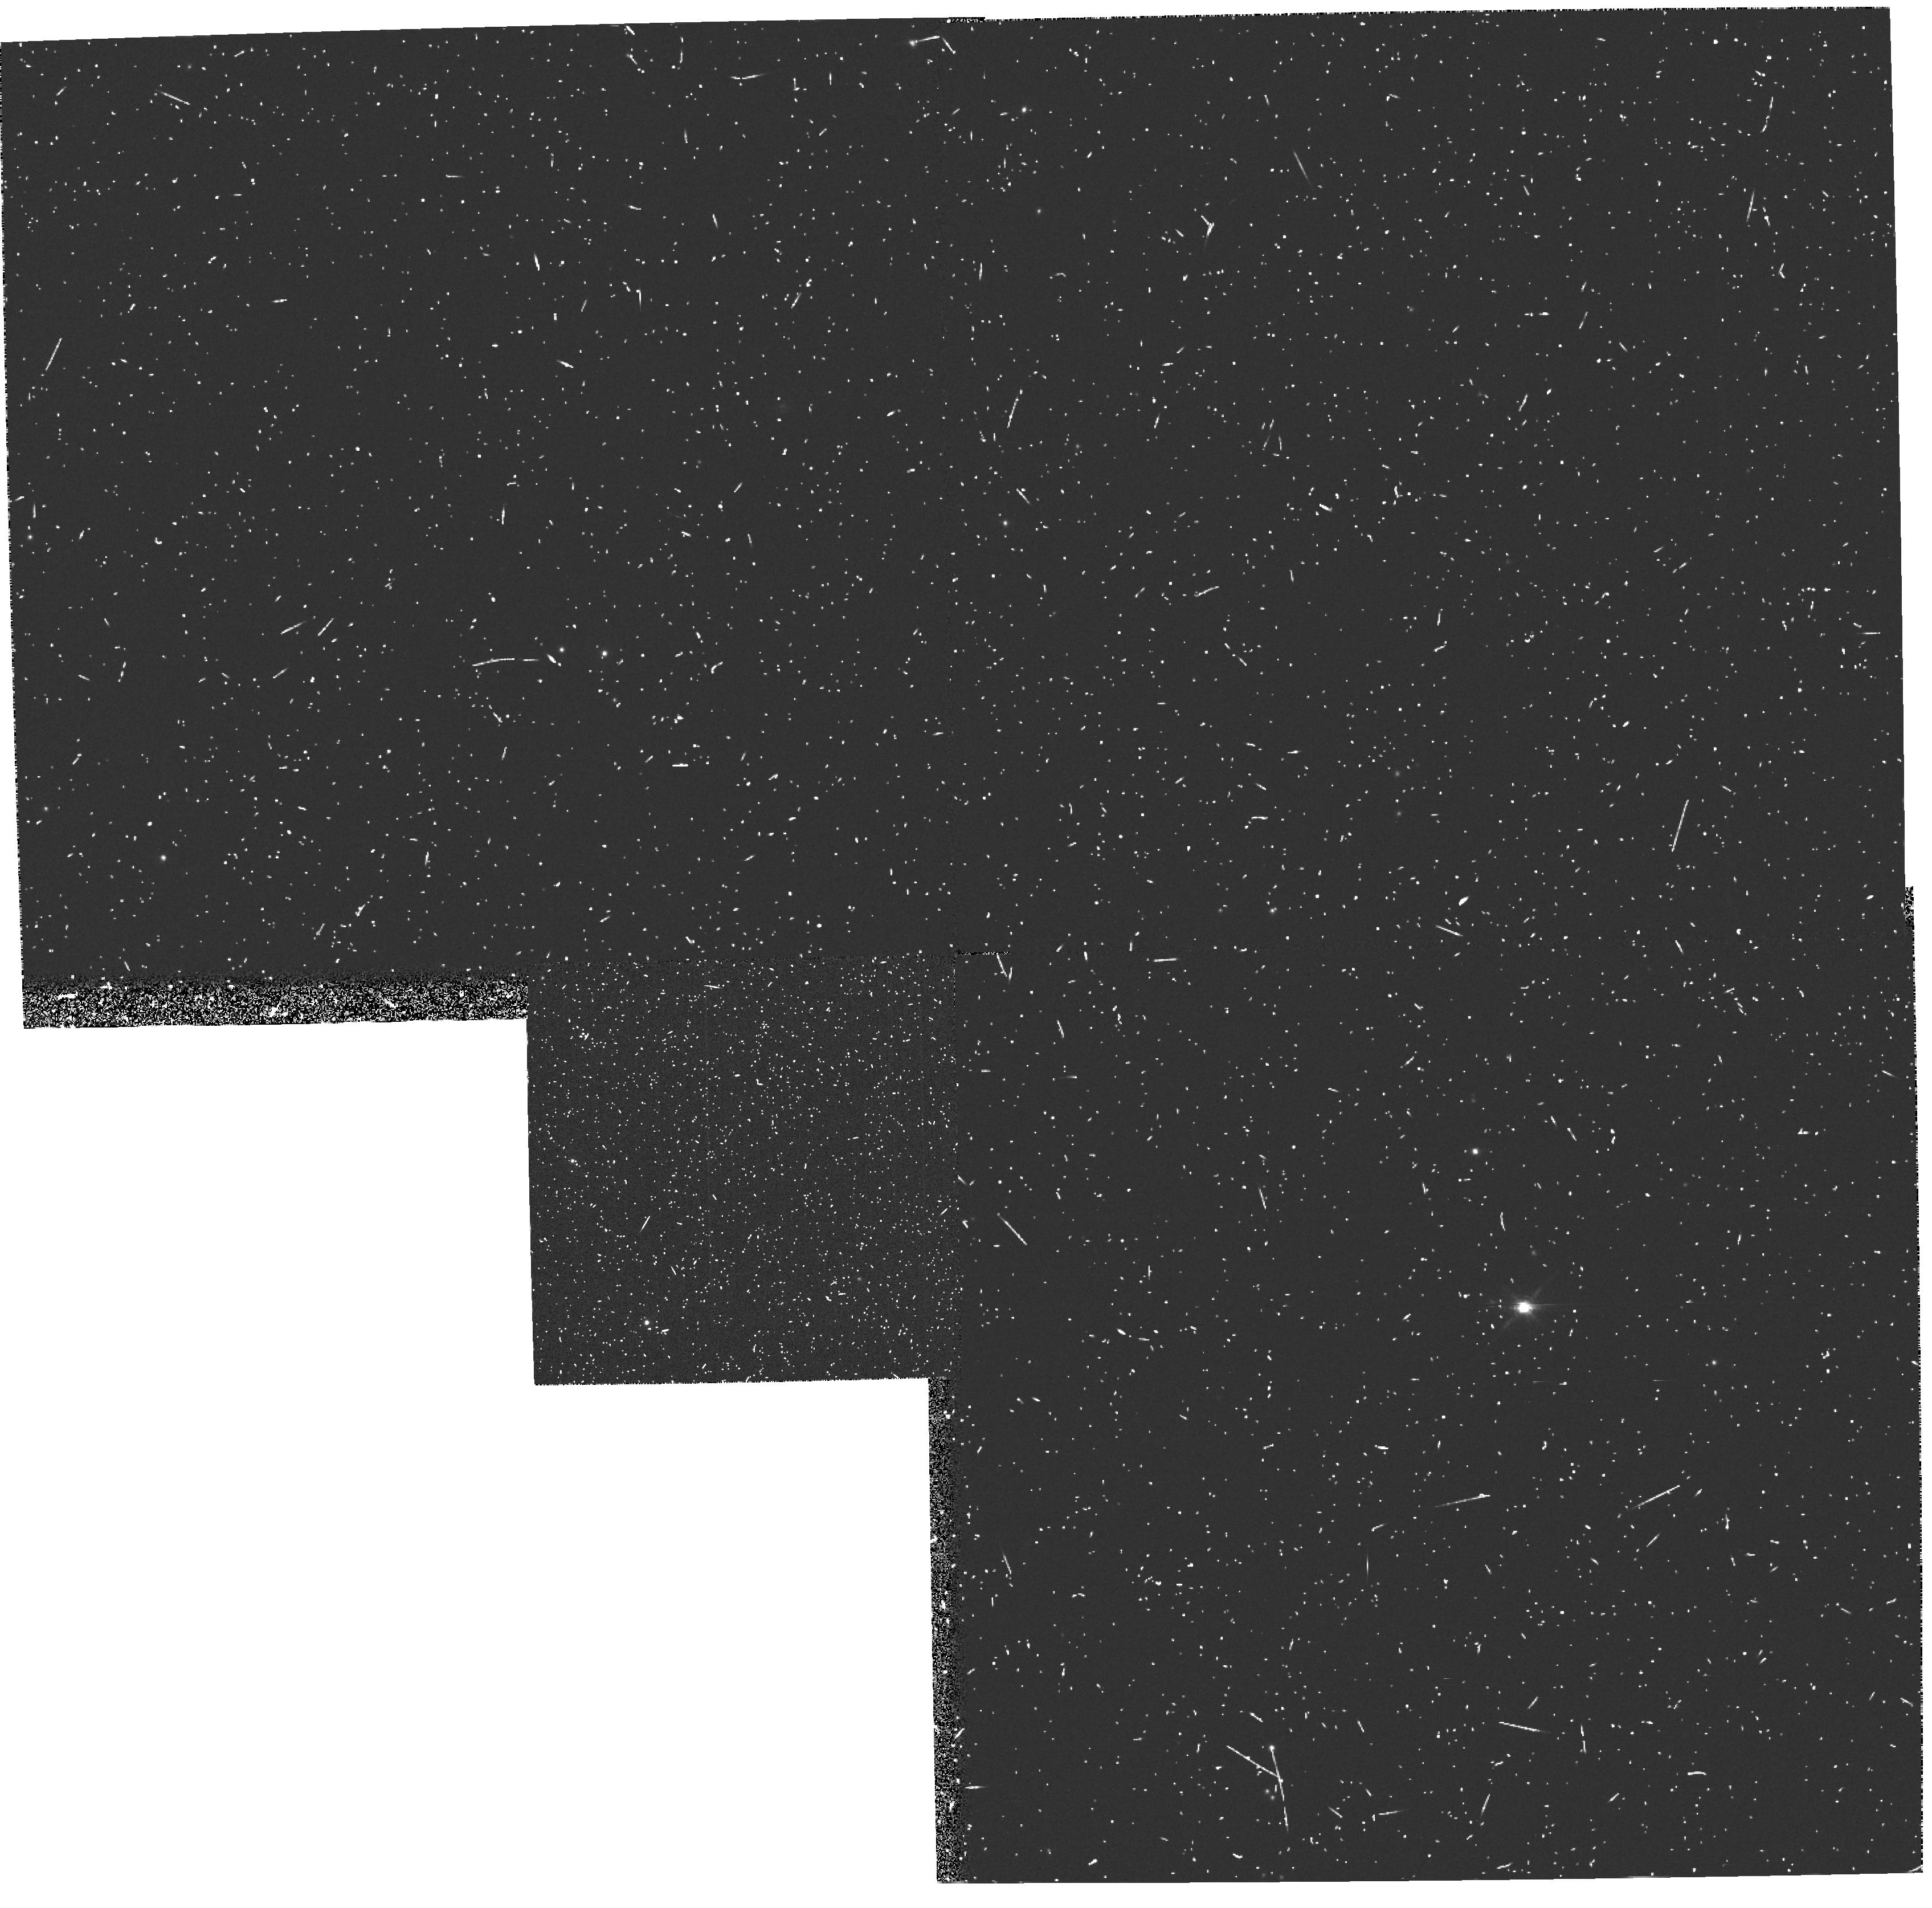
Target: 3C147
Instrument: WFPC2/PC
Filter: FR868N
Exposure: 20 min
Observation ID: u31z0404t

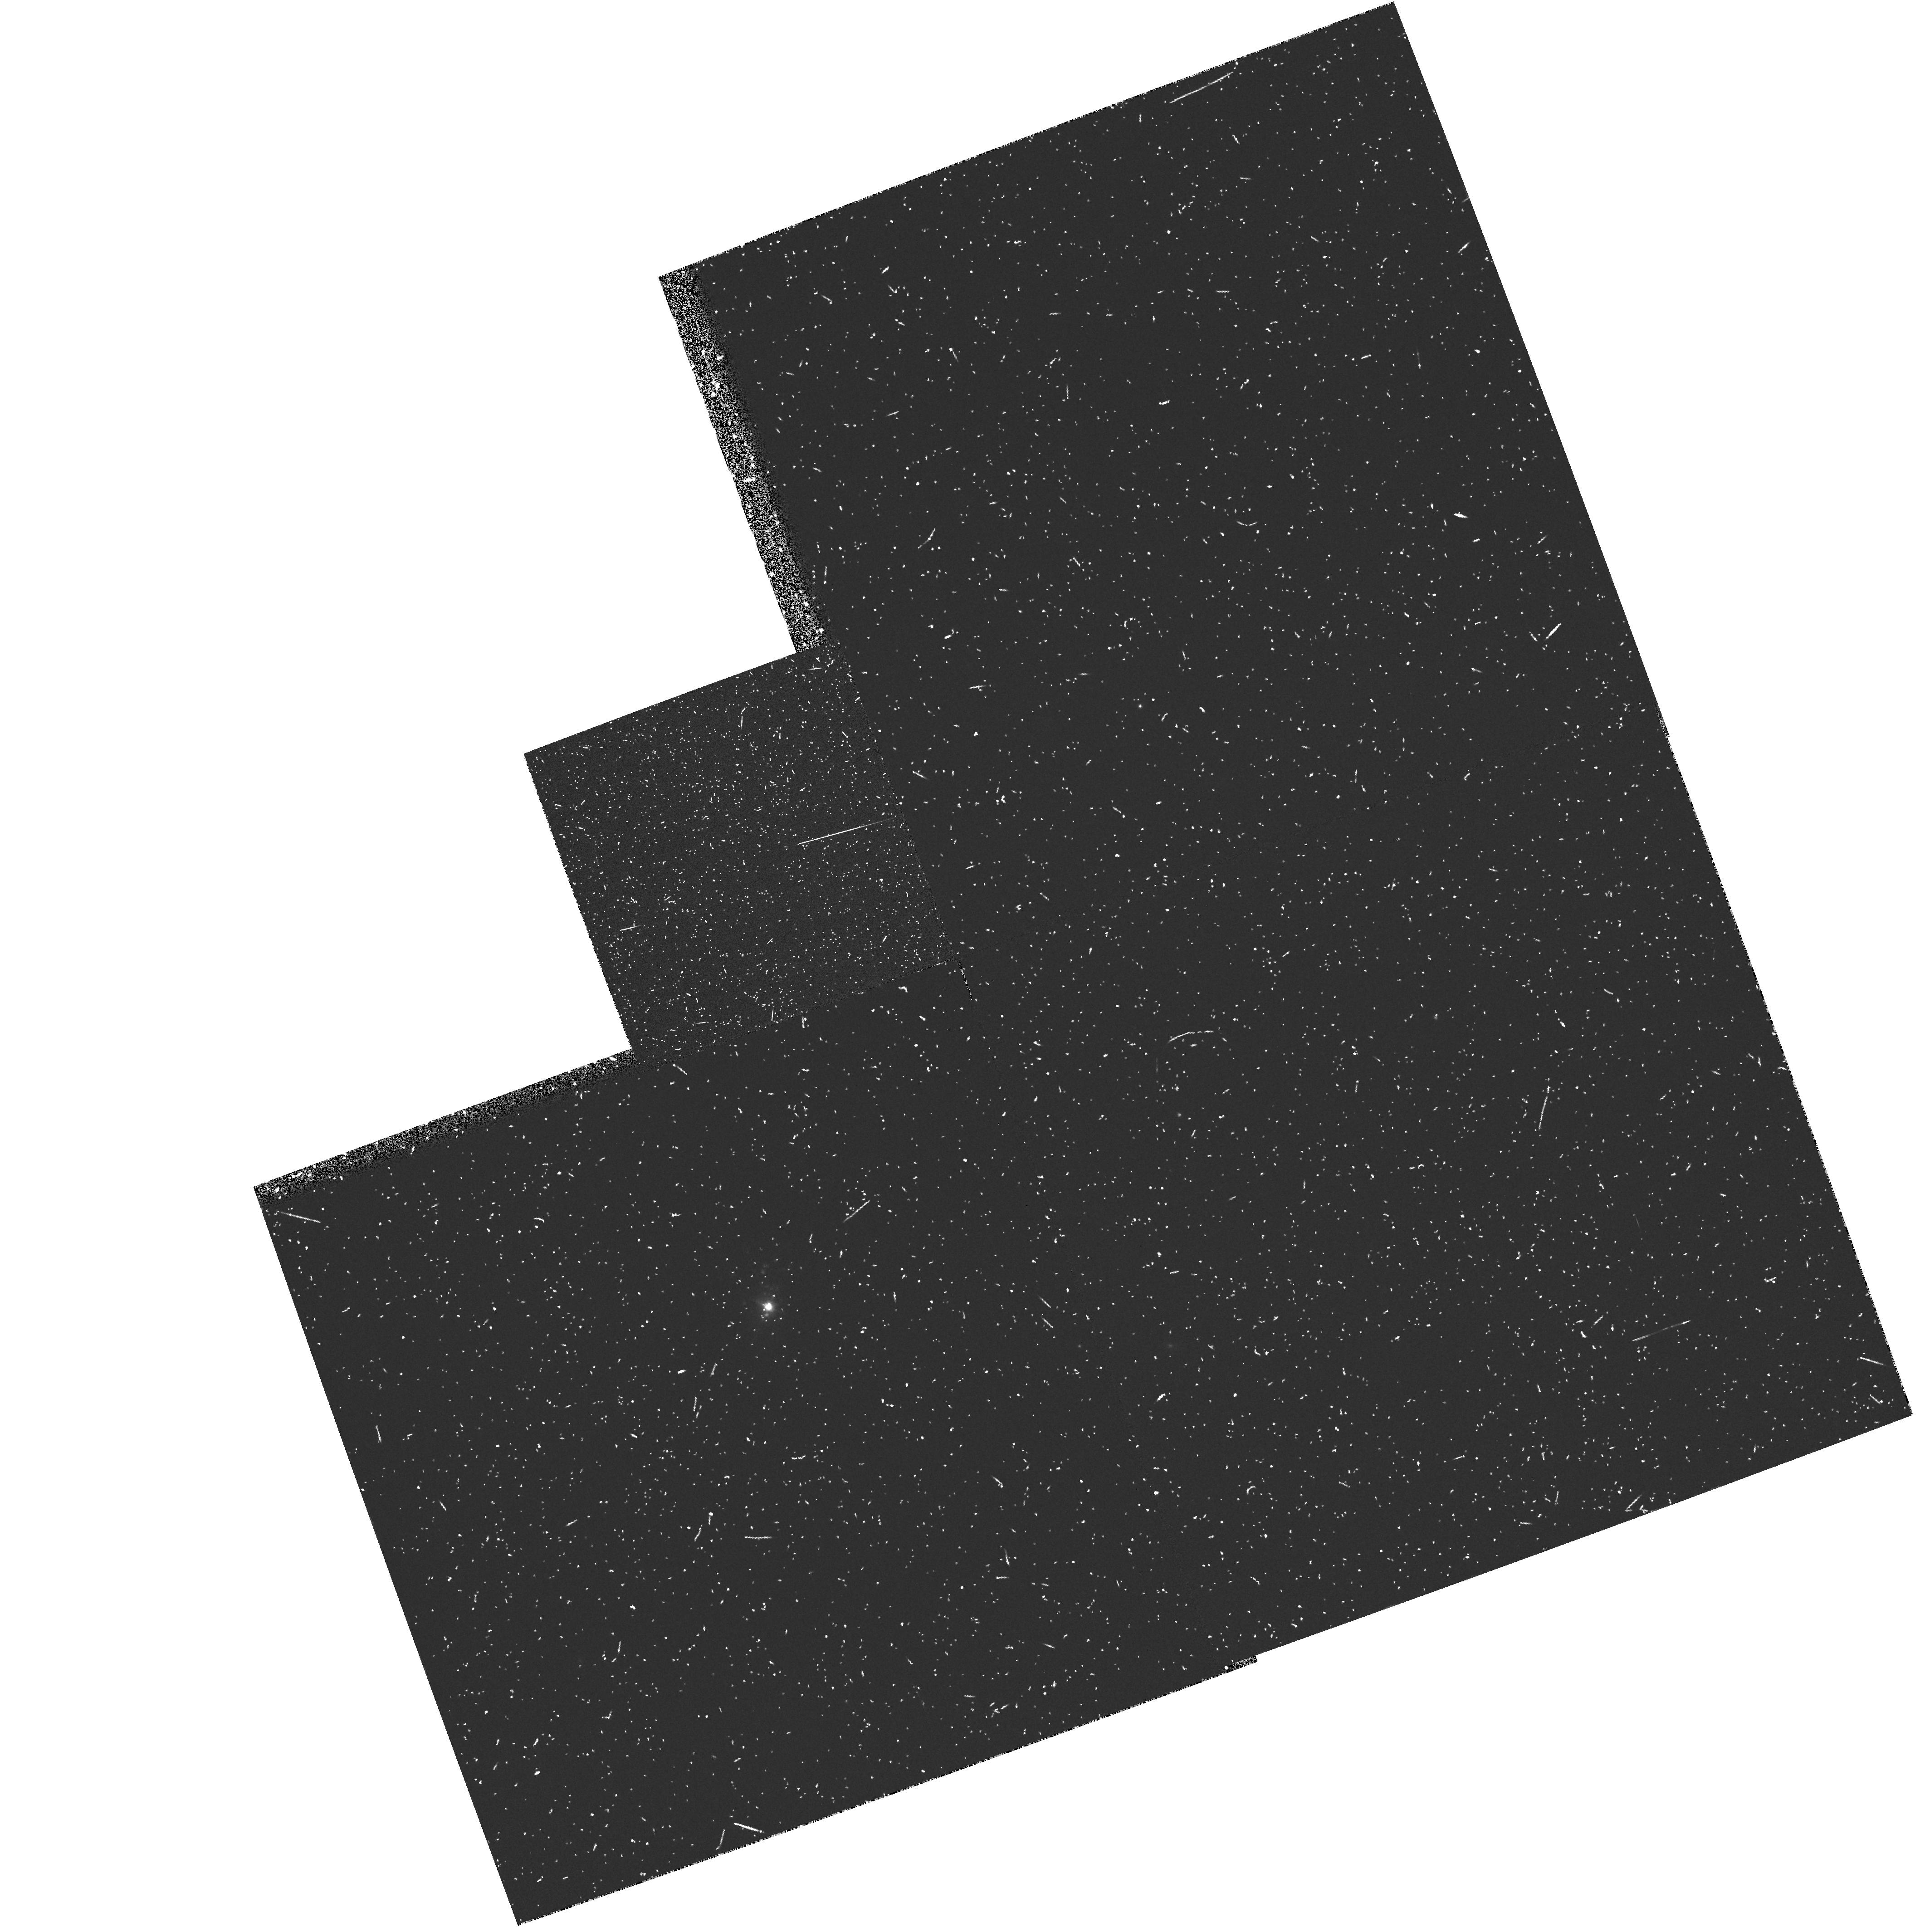
Target: 3C48
Instrument: WFPC2/PC
Filter: FR680N18
Exposure: 18 min
Observation ID: u31z0101t

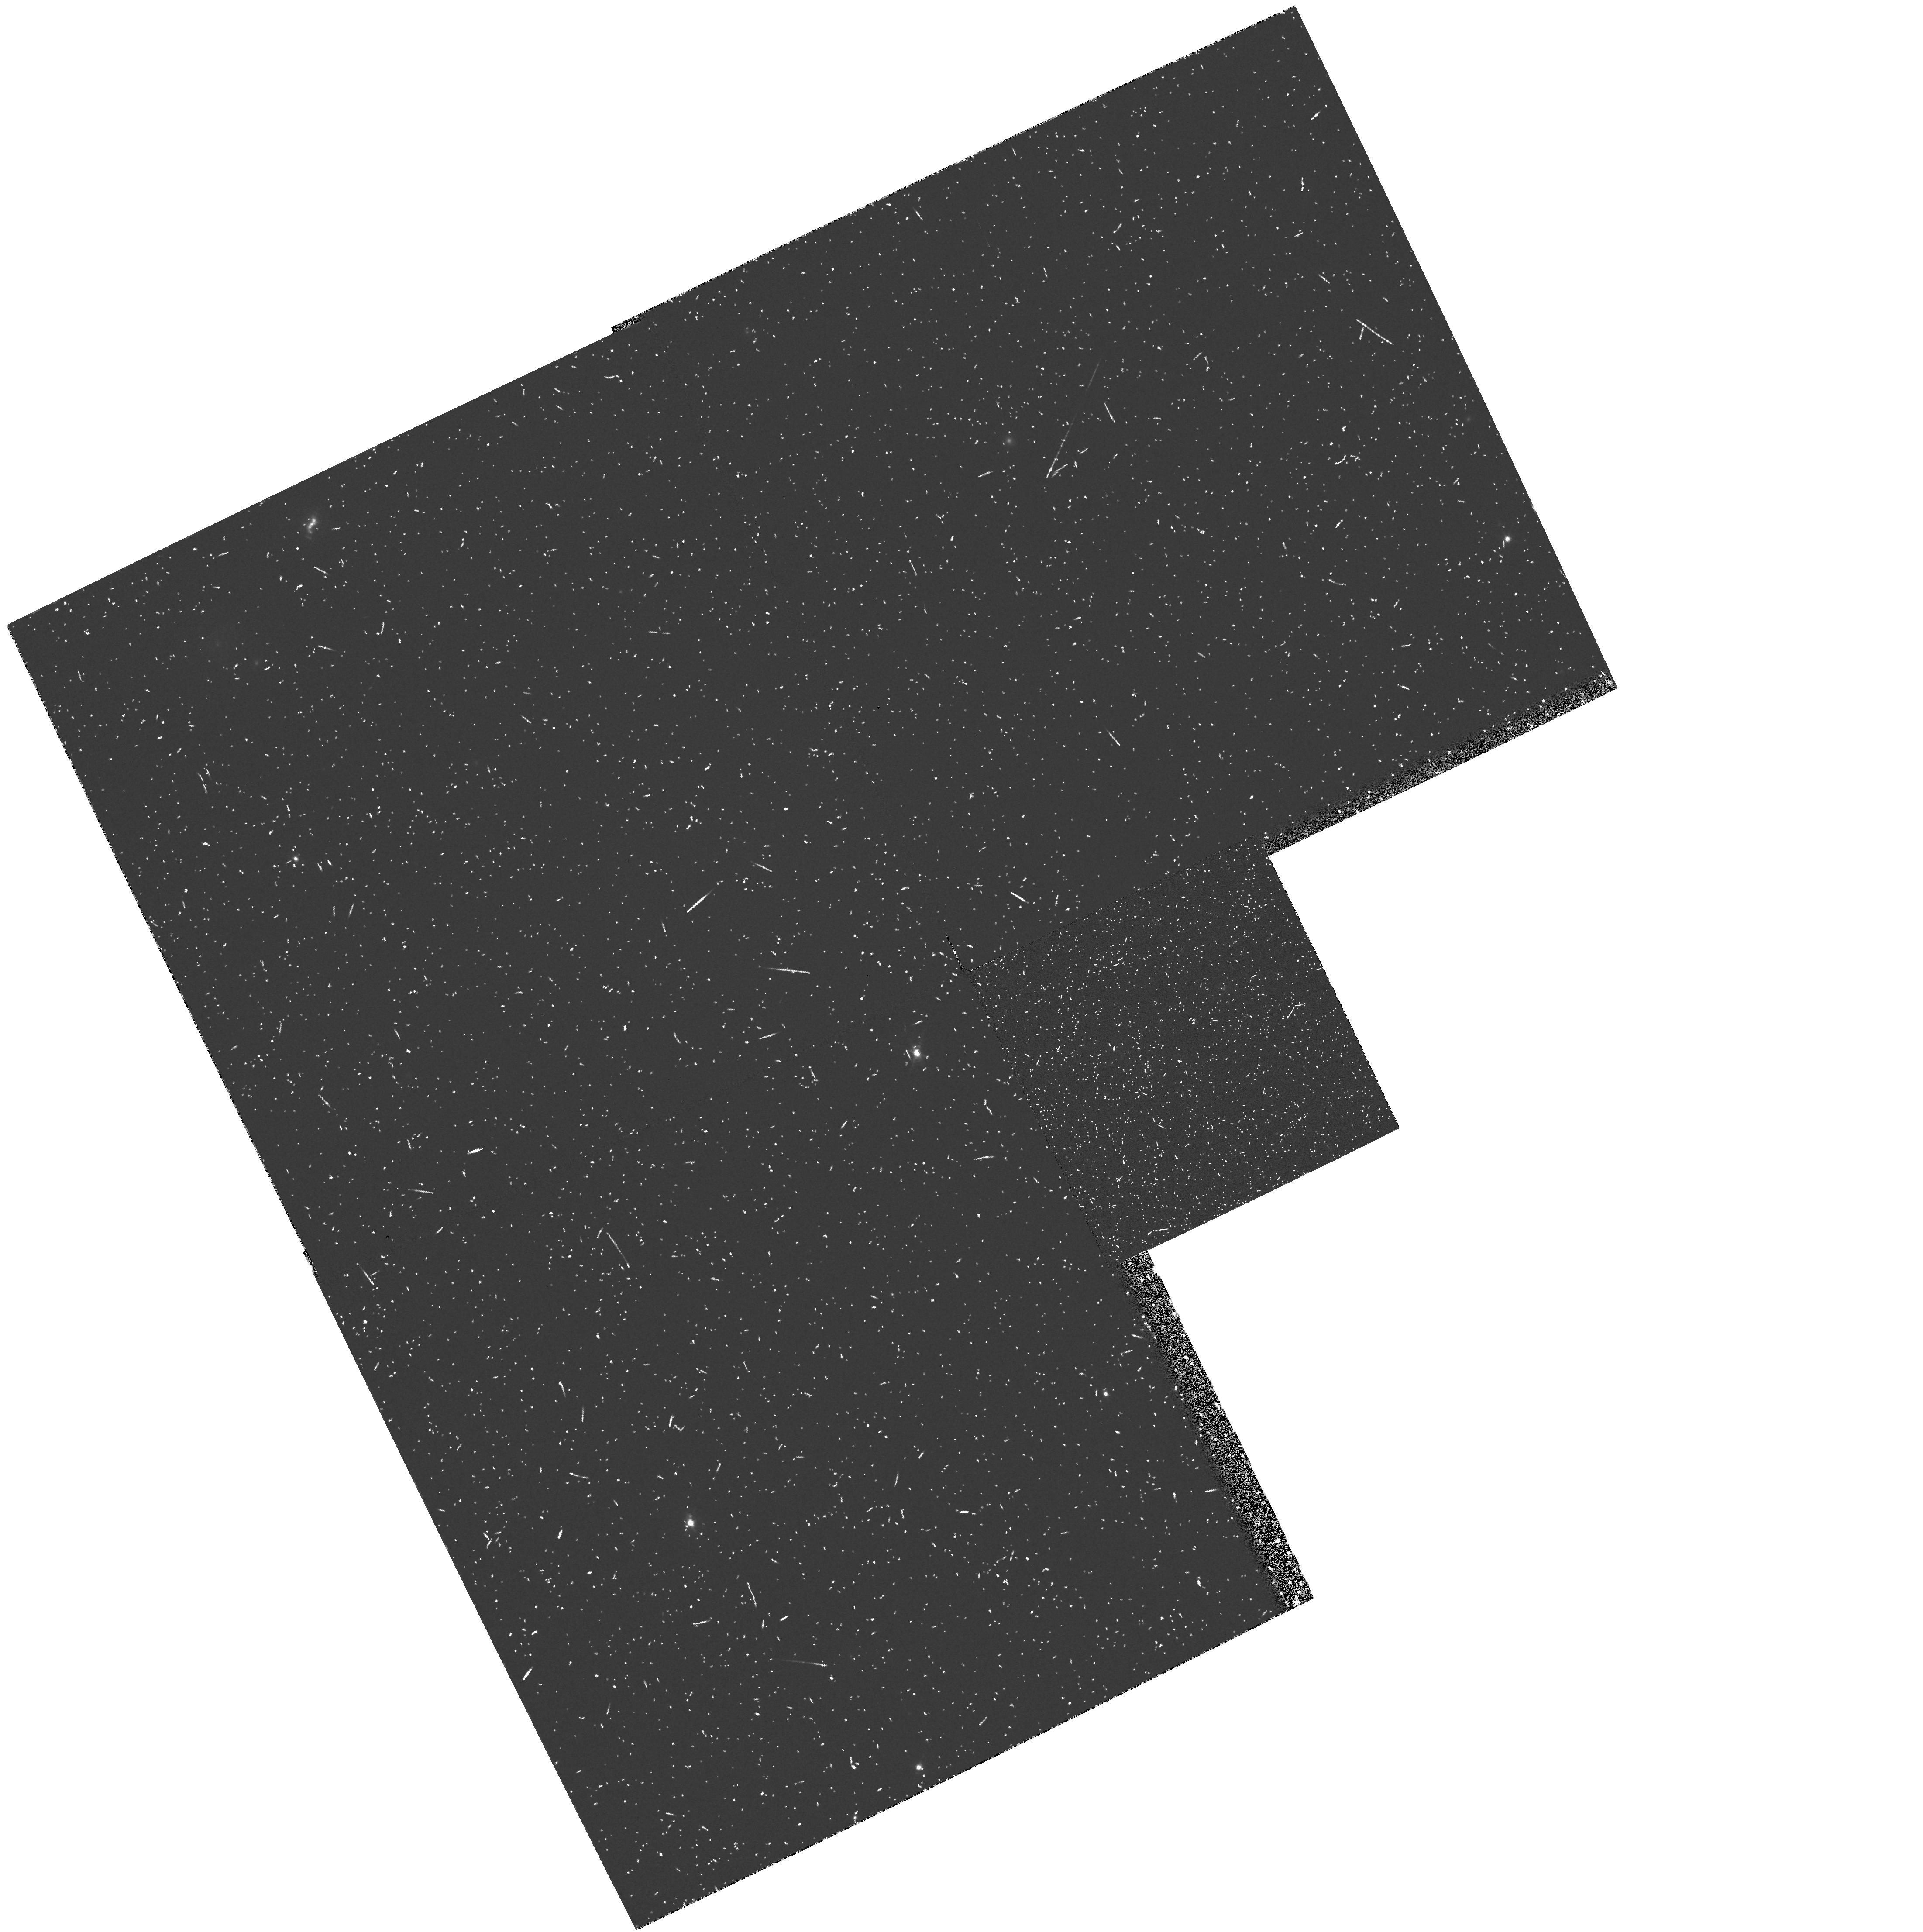
Target: 3C303.1
Instrument: WFPC2/PC
Filter: FR680N
Exposure: 23 min
Observation ID: u31z0201t

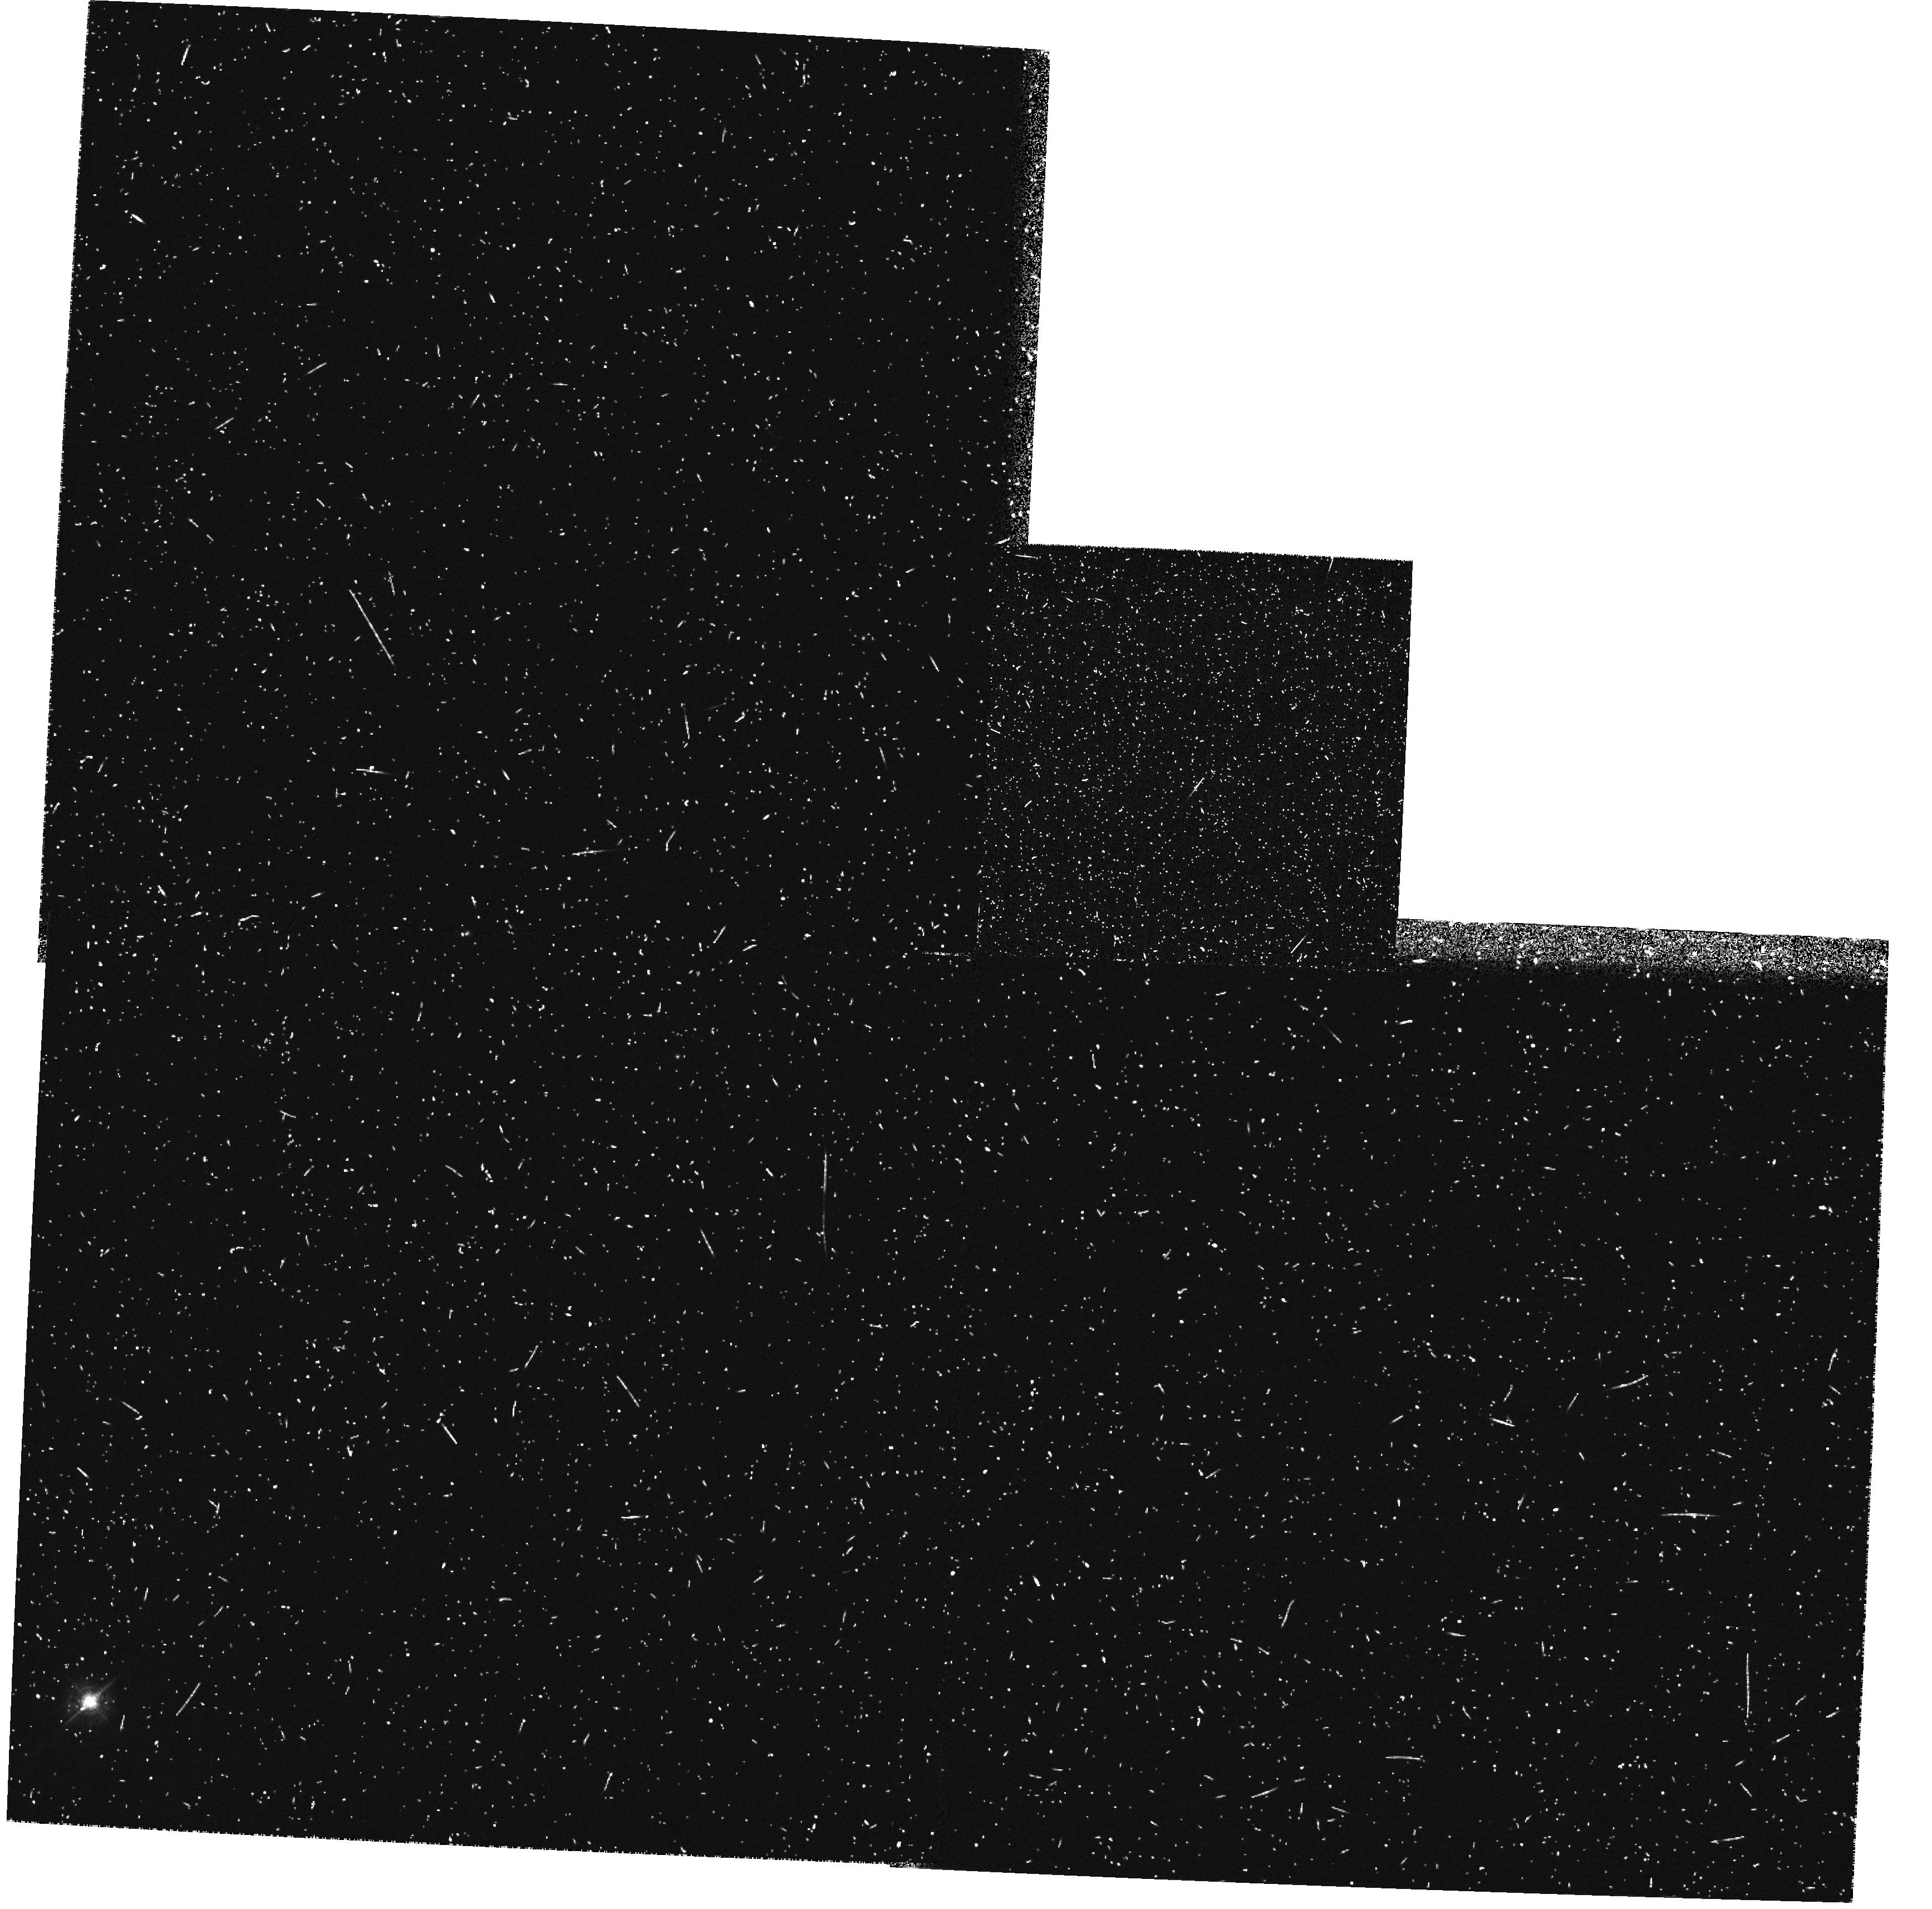
Target: 3C454.1
Instrument: WFPC2/PC
Filter: FR418N
Exposure: 18 min
Observation ID: u31z0701m

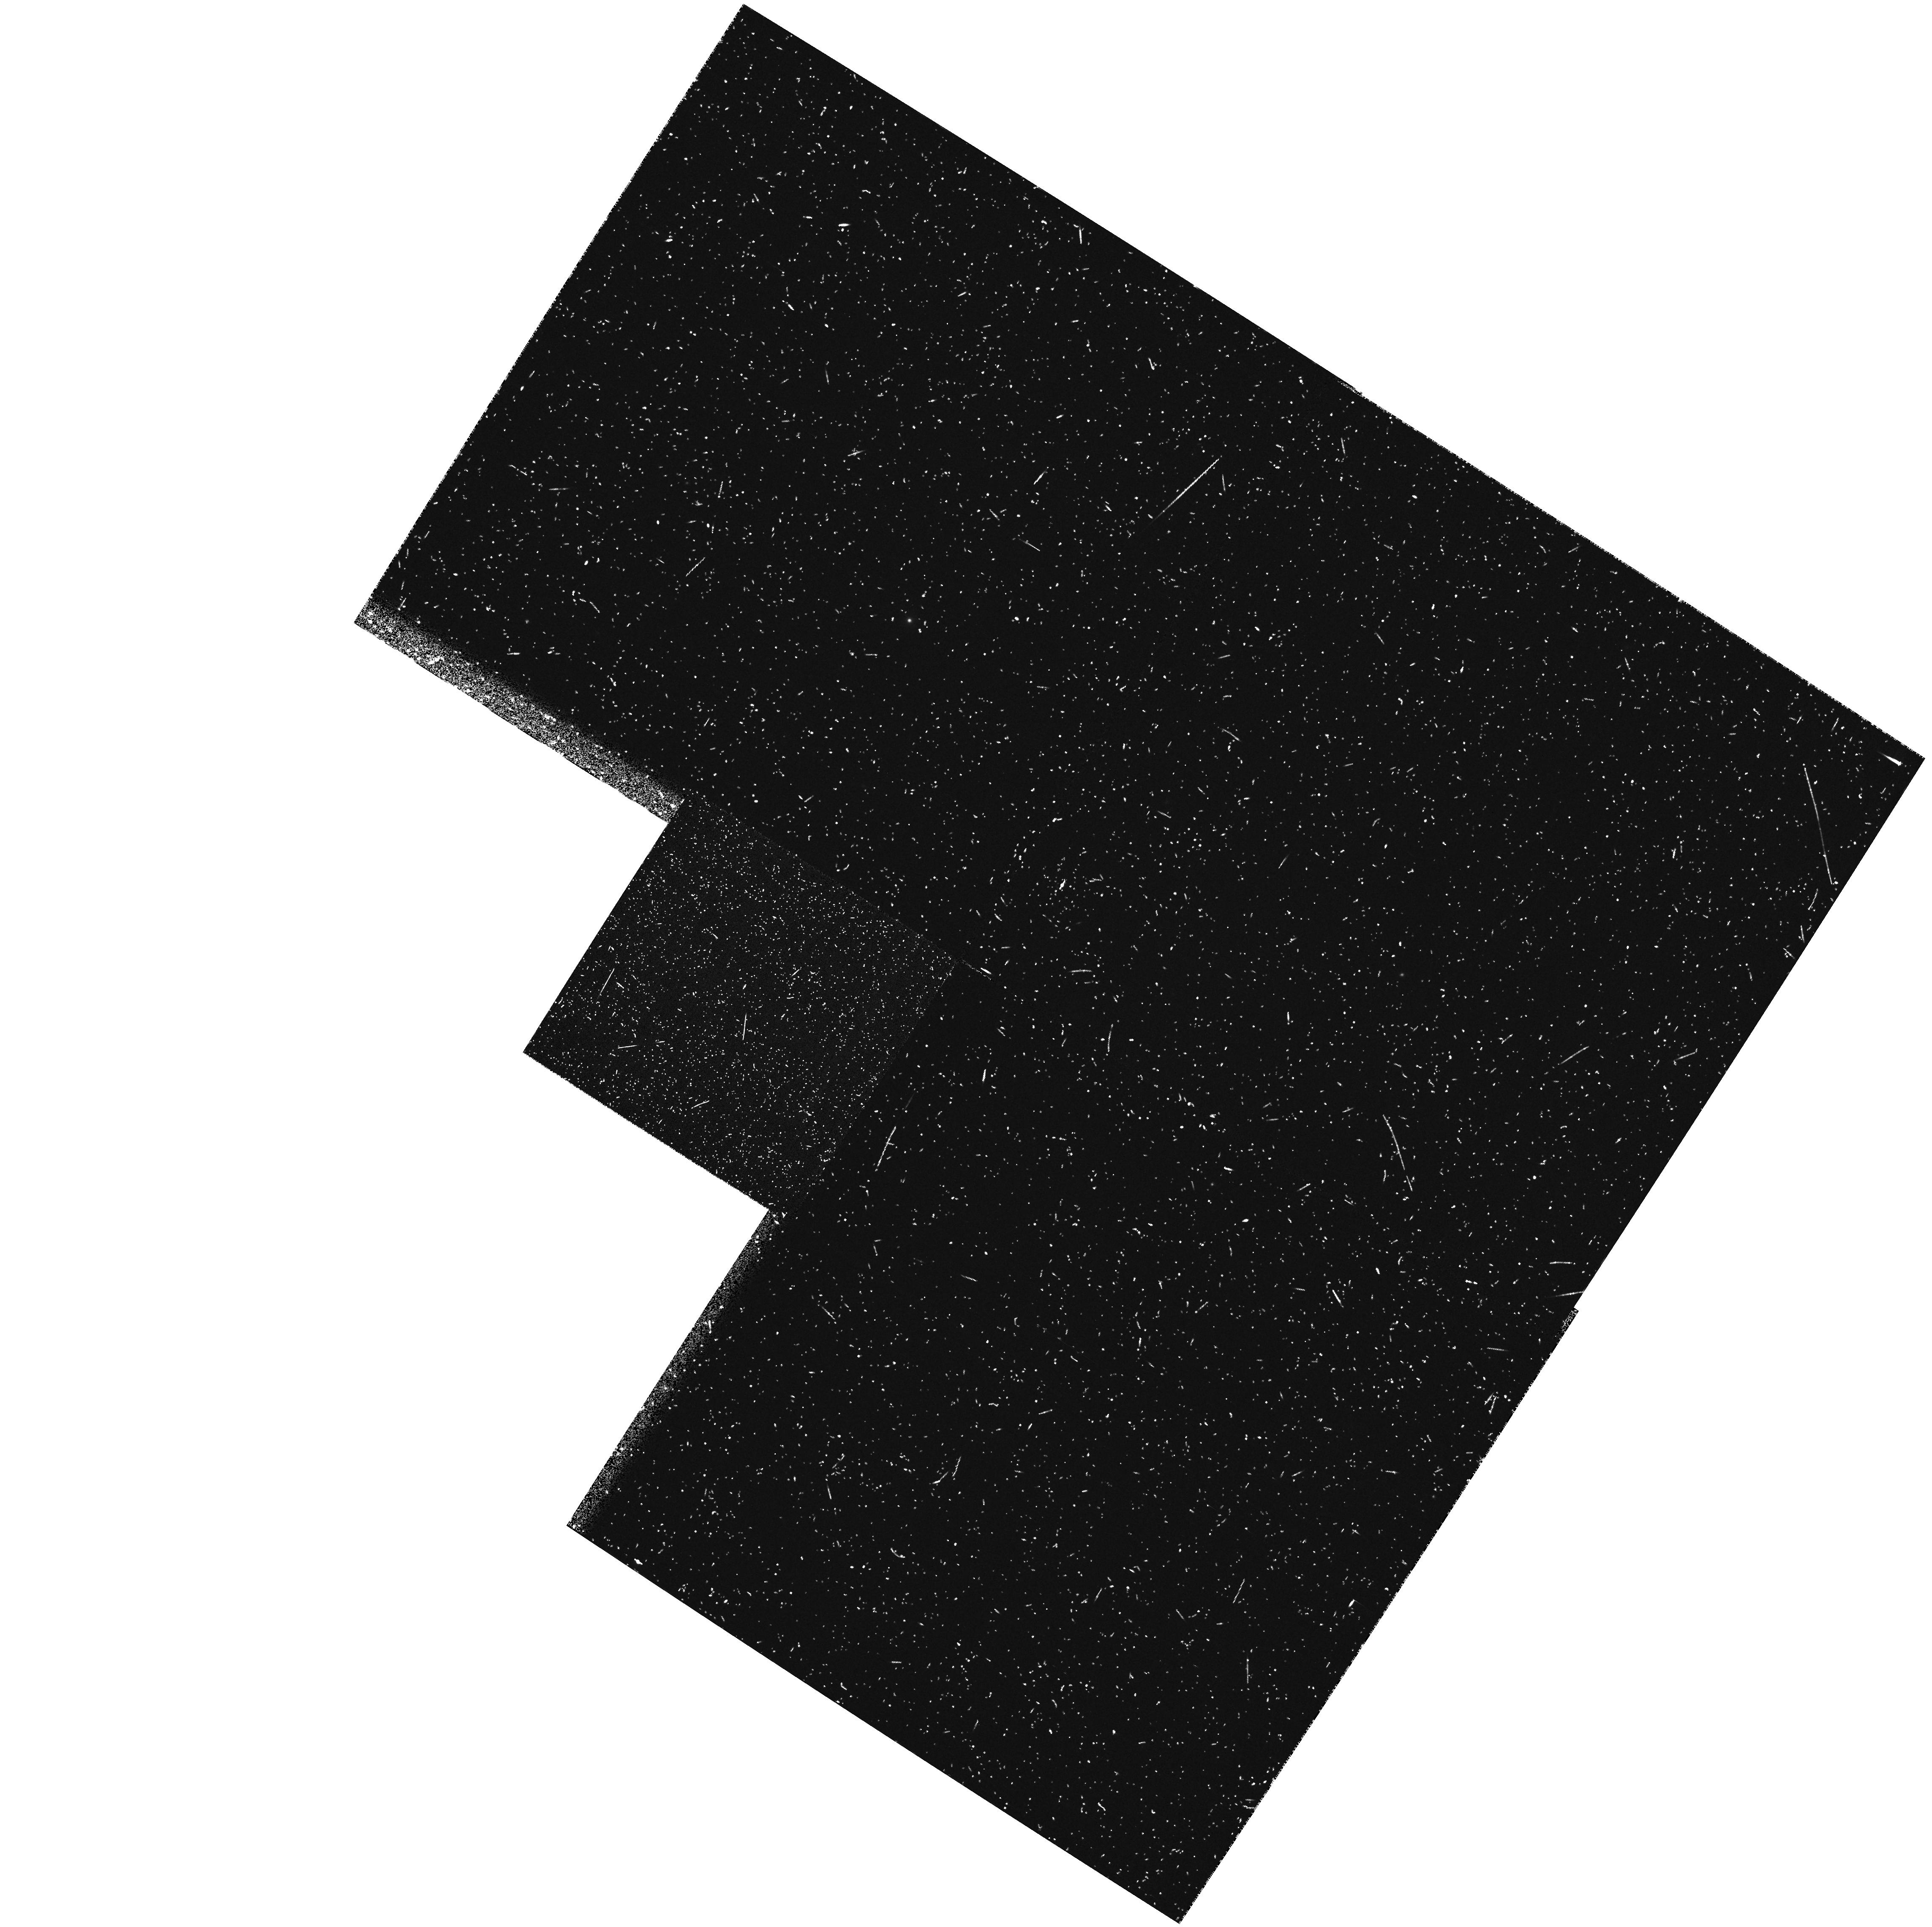
Target: 3C277.1
Instrument: WFPC2/PC
Filter: FR680N
Exposure: 18 min
Observation ID: u31z0304m

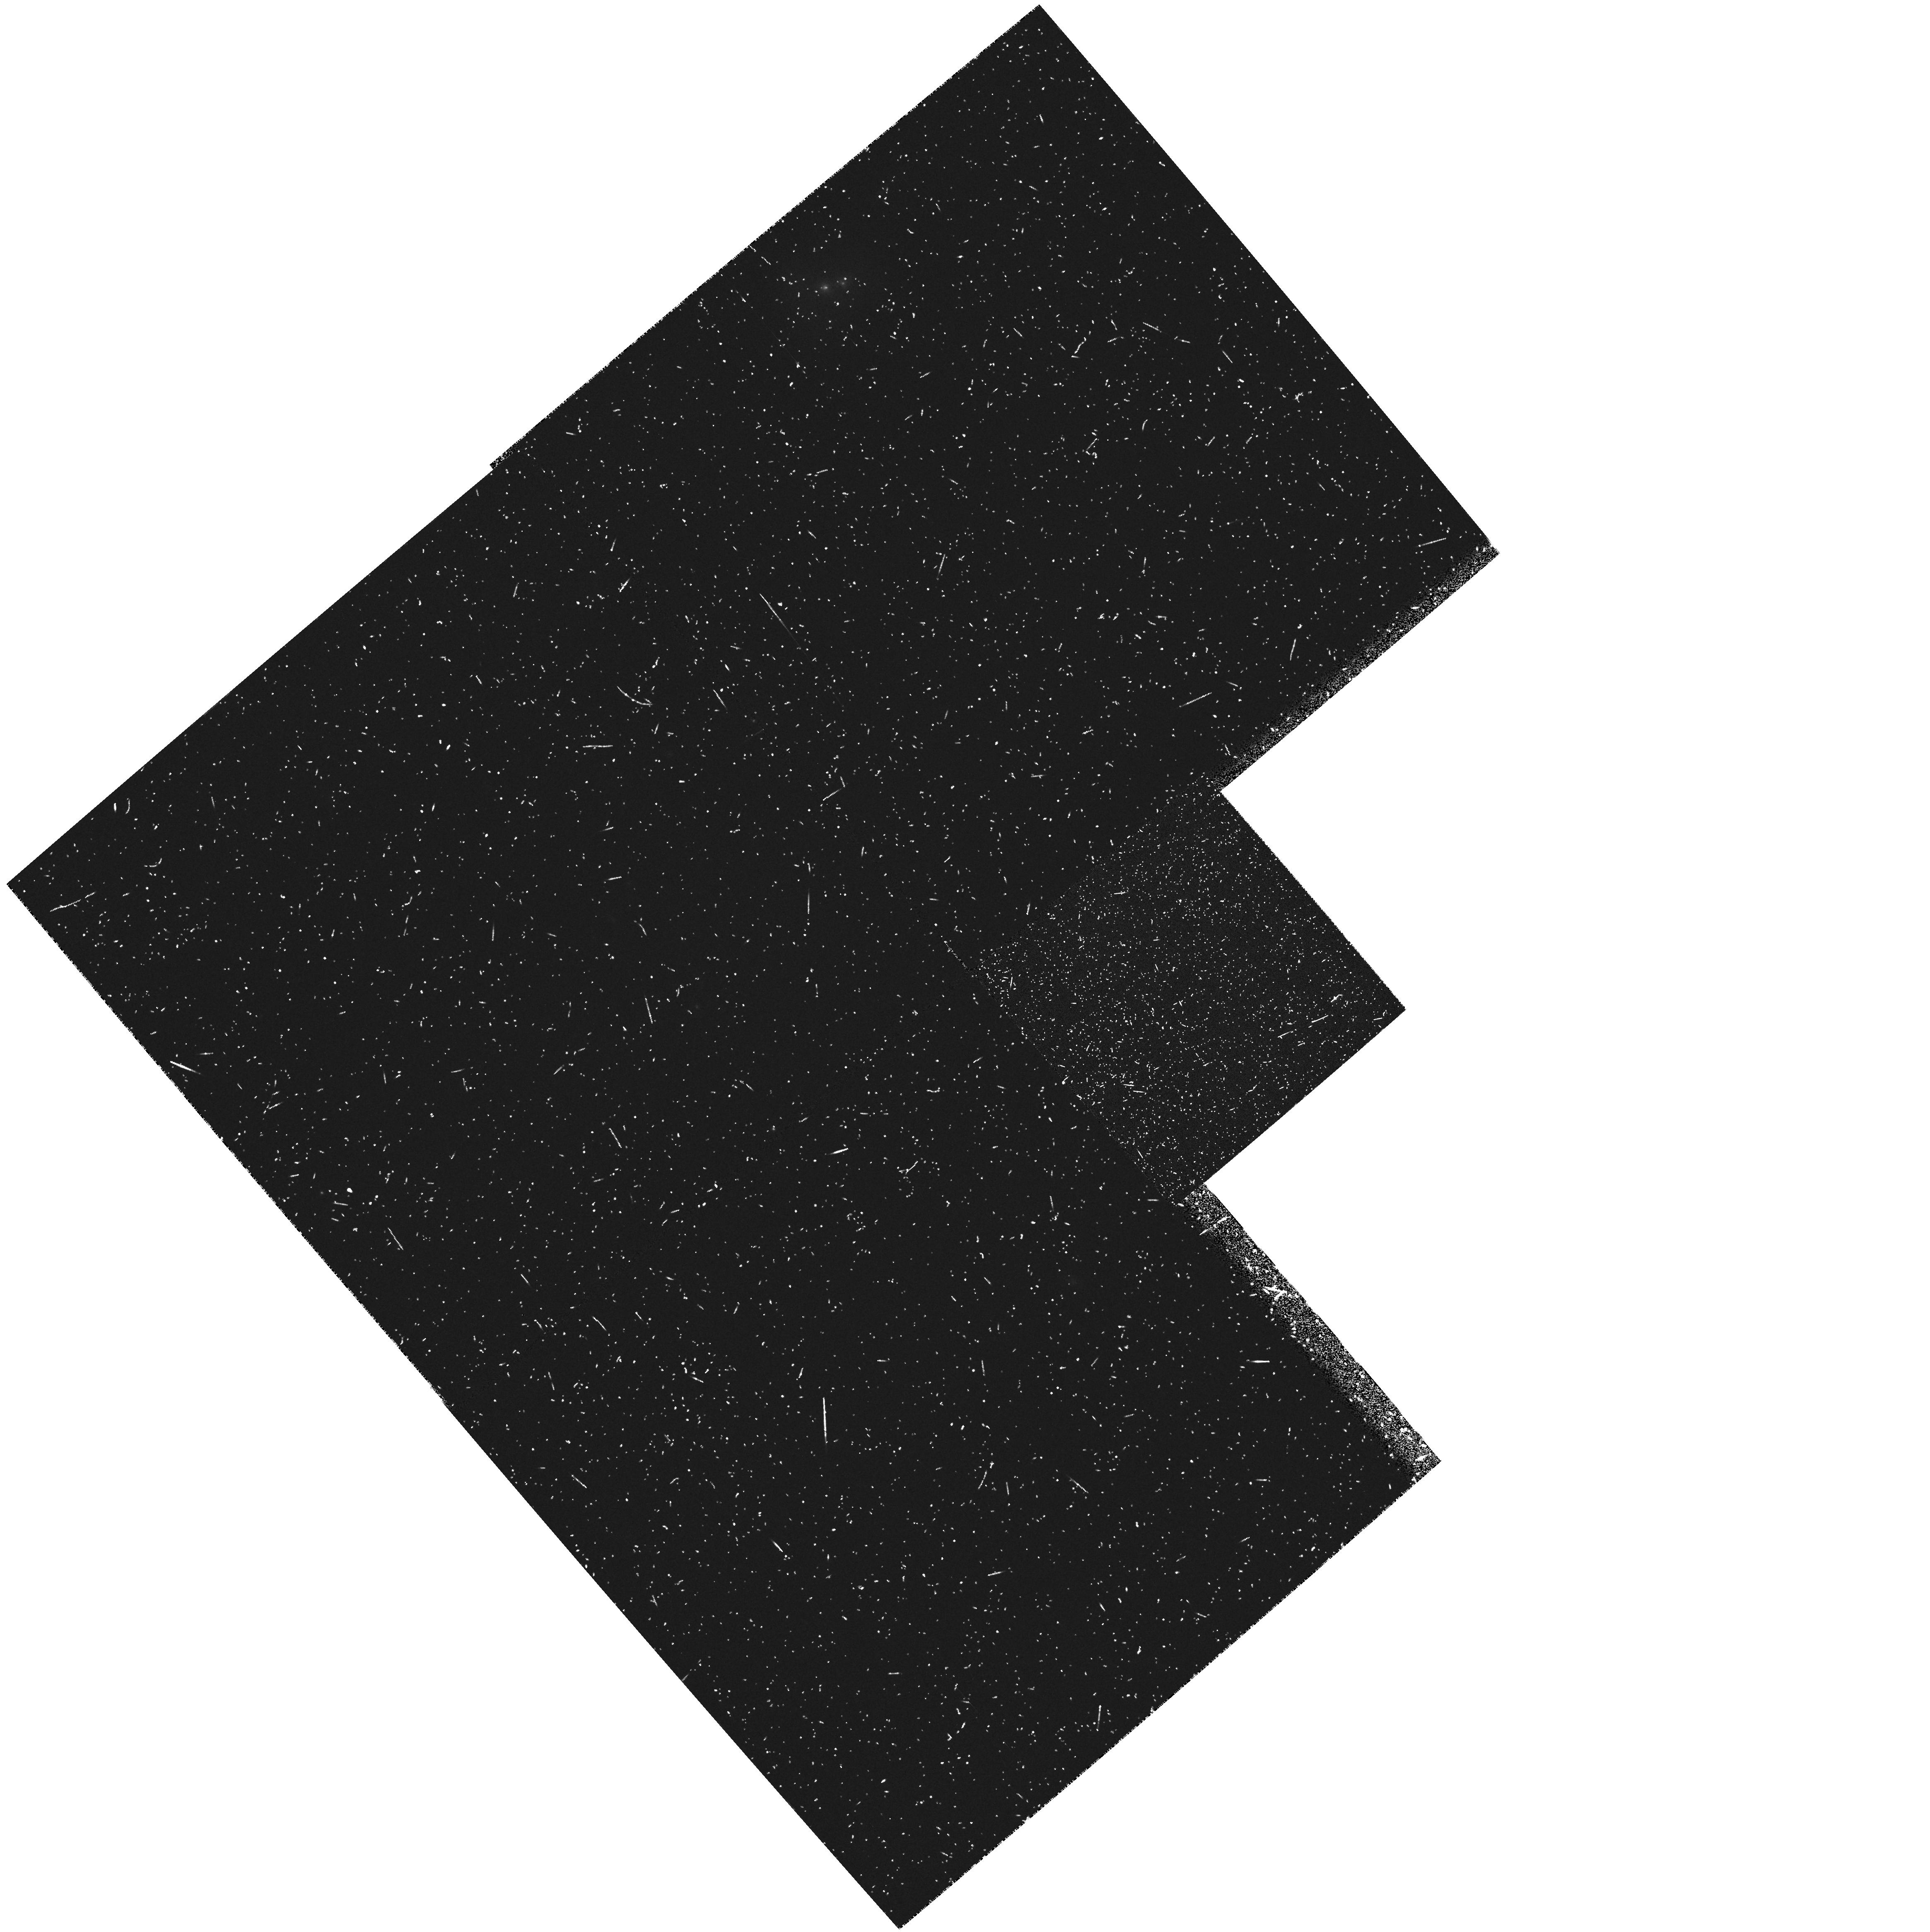
Target: 4C12.50
Instrument: WFPC2/PC
Filter: FR680N
Exposure: 18 min
Observation ID: u31z0504t

The Structure of The Emission Line Regions of Compact Steep Spectrum Radio Sources. (PI: Axon, David J.)

Extended emission line regions (EELR) aligned with the radio structure have been found in AGN of all radio powers and redshifts. This alignment implies that the nuclear radiation is collimated. Generally the EELR of Seyfert galaxies stretch many Kpc beyond their radio structure and their ionization structure is dominated by the form of the nuclear radiation. In contrast the EELR in powerful radio sources are co-spatial with the radio structure. There, interactions with the radio ejecta are an important source of excitation. This contribution severly limits our ability to use the EELR as an aspect independent method of determining the role of beaming at high luminosity. The Compact Steep Spectrum sources have quasi-linear radio structure confined to small angular (<= 0.2 -1.5 '') and spatial scales (<= 10 Kpc). We believe that anisotropic radiation will excite EELR beyond the CSS radio emission, providing a high radio luminosity sample in which these effects are decoupled. This will allow a direct study of beaming in gas which is not interacting with the radio ejecta for a sample of sources with a wind range of intrinsic powers. In contrast on scales Co-spatial with the radio structure we expect to see the strong interactions manifested as NLR. We have already developed a true dynamical model for the formation of the NLR in Seyferts which explains both their velocity field and morphology. Resolving the emission structure of CSS and comparing this with the radio structure is essential in extending this modeling to the regime of more powerful ionizing radiation field and very large shock velocities. In principal finding and measuring displacemnts between the gas and radio emission in this region gives cooling times and hence shock velocities. Here we propose WFPC/2 emission line imagery of the CSS in CIV or OIII5007 to establish their emission line structure and its relationship to the radio structure.